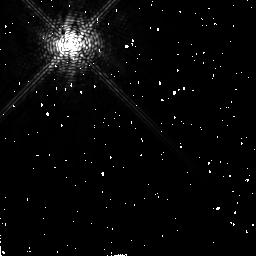
Target: HD10476
Instrument: NICMOS/NIC2
Filter: F171M
Exposure: 10 min
Observation ID: n4xj06030

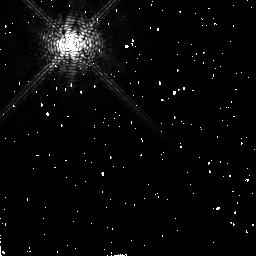
Target: HD18978
Instrument: NICMOS/NIC2
Filter: F171M
Exposure: 12 min
Observation ID: n4xj10020

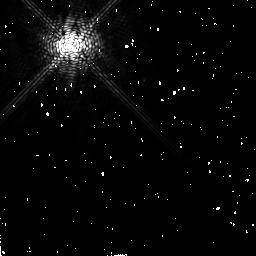
Target: HD27290
Instrument: NICMOS/NIC2
Filter: F171M
Exposure: 12 min
Observation ID: n4xj12020

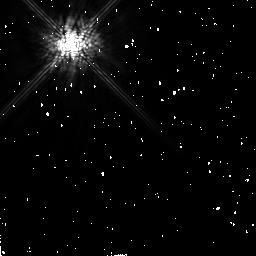
Target: HD87696
Instrument: NICMOS/NIC2
Filter: F165M
Exposure: 10 min
Observation ID: n4xj24020

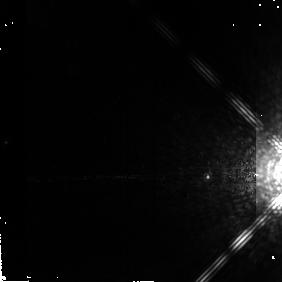
Target: GL229B
Instrument: NICMOS/NIC2
Filter: F204M
Exposure: 9 min
Observation ID: n4xj01050

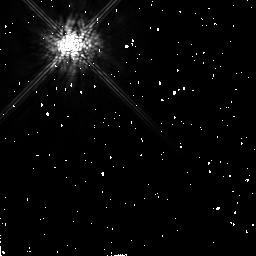
Target: HD128167
Instrument: NICMOS/NIC2
Filter: F165M
Exposure: 9 min
Observation ID: n4xj19010

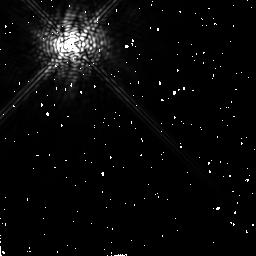
Target: HD10700
Instrument: NICMOS/NIC2
Filter: F207M
Exposure: 12 min
Observation ID: n4xj08040

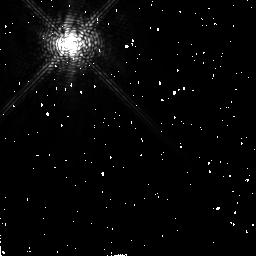
Target: HD39060
Instrument: NICMOS/NIC2
Filter: F171M
Exposure: 12 min
Observation ID: n4xj03020

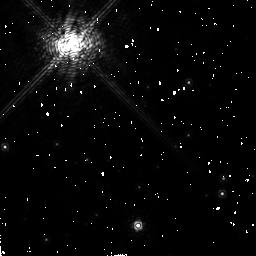
Target: HD155826
Instrument: NICMOS/NIC2
Filter: F180M
Exposure: 10 min
Observation ID: n4xj22040

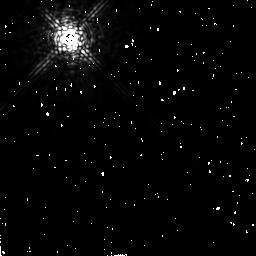
Target: HD38678
Instrument: NICMOS/NIC2
Filter: F207M
Exposure: 12 min
Observation ID: n4xj05040

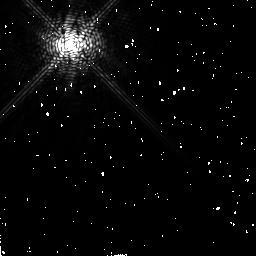
Target: HD68456
Instrument: NICMOS/NIC2
Filter: F180M
Exposure: 10 min
Observation ID: n4xj14040

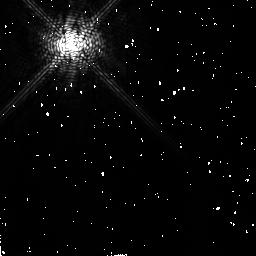
Target: HD218396
Instrument: NICMOS/NIC2
Filter: F171M
Exposure: 10 min
Observation ID: n4xj23030

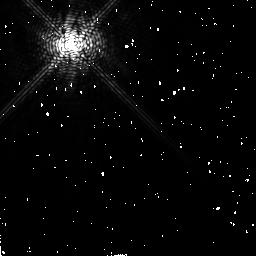
Target: HD48682
Instrument: NICMOS/NIC2
Filter: F180M
Exposure: 10 min
Observation ID: n4xj13040

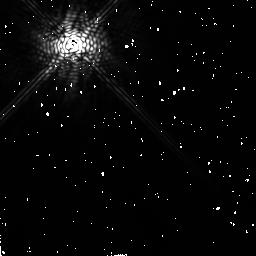
Target: HD102647
Instrument: NICMOS/NIC2
Filter: F207M
Exposure: 12 min
Observation ID: n4xj17040

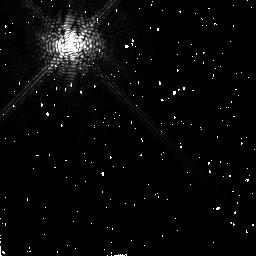
Target: HD84117
Instrument: NICMOS/NIC2
Filter: F180M
Exposure: 10 min
Observation ID: n4xj15040

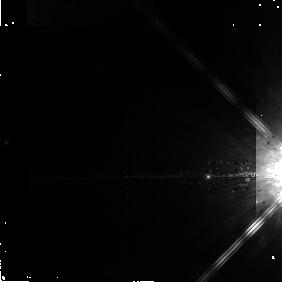
Target: GL229B
Instrument: NICMOS/NIC2
Filter: F165M
Exposure: 4 min
Observation ID: n4xj01040

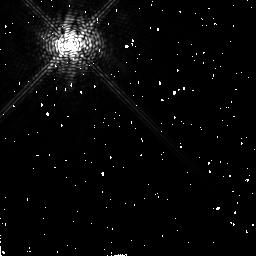
Target: HD10476
Instrument: NICMOS/NIC2
Filter: F180M
Exposure: 10 min
Observation ID: n4xj06040

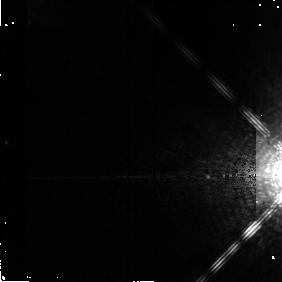
Target: GL229B
Instrument: NICMOS/NIC2
Filter: F171M
Exposure: 6 min
Observation ID: n4xj01030

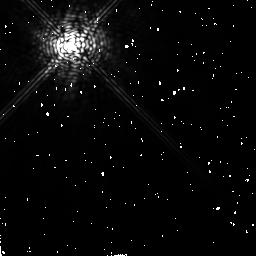
Target: HD128167
Instrument: NICMOS/NIC2
Filter: F207M
Exposure: 12 min
Observation ID: n4xj19040

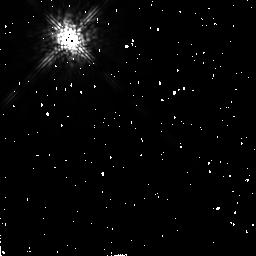
Target: HD38678
Instrument: NICMOS/NIC2
Filter: F165M
Exposure: 9 min
Observation ID: n4xj05010

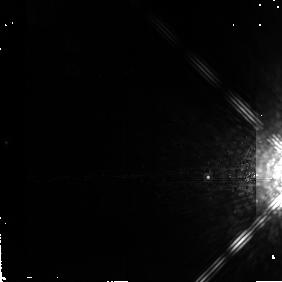
Target: GL229B
Instrument: NICMOS/NIC2
Filter: F207M
Exposure: 7 min
Observation ID: n4xj01010

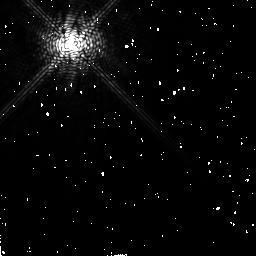
Target: HD87696
Instrument: NICMOS/NIC2
Filter: F180M
Exposure: 10 min
Observation ID: n4xj24040

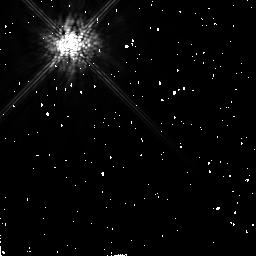
Target: HD10476
Instrument: NICMOS/NIC2
Filter: F165M
Exposure: 10 min
Observation ID: n4xj06020

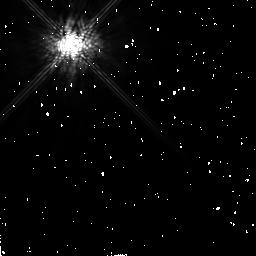
Target: HD39060
Instrument: NICMOS/NIC2
Filter: F165M
Exposure: 12 min
Observation ID: n4xj21010

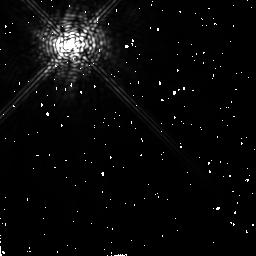
Target: HD18978
Instrument: NICMOS/NIC2
Filter: F207M
Exposure: 12 min
Observation ID: n4xj10040

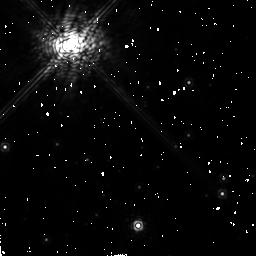
Target: HD155826
Instrument: NICMOS/NIC2
Filter: F207M
Exposure: 10 min
Observation ID: n4xj22050

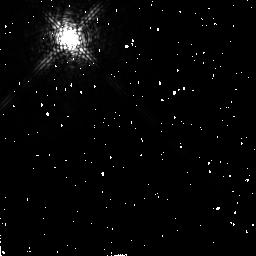
Target: HD38678
Instrument: NICMOS/NIC2
Filter: F180M
Exposure: 9 min
Observation ID: n4xj05030

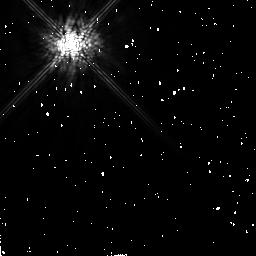
Target: HD48682
Instrument: NICMOS/NIC2
Filter: F165M
Exposure: 10 min
Observation ID: n4xj13020

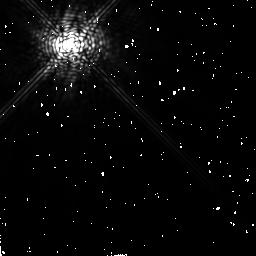
Target: HD10476
Instrument: NICMOS/NIC2
Filter: F207M
Exposure: 10 min
Observation ID: n4xj06050

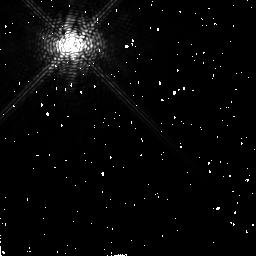
Target: HD39060
Instrument: NICMOS/NIC2
Filter: F180M
Exposure: 9 min
Observation ID: n4xj21030

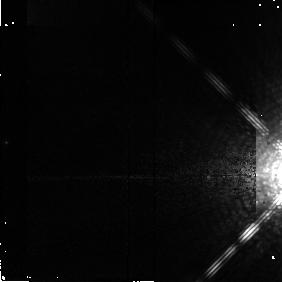
Target: GL229B
Instrument: NICMOS/NIC2
Filter: F180M
Exposure: 4 min
Observation ID: n4xj01020

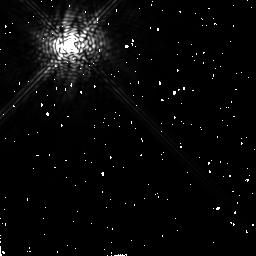
Target: HD84117
Instrument: NICMOS/NIC2
Filter: F207M
Exposure: 10 min
Observation ID: n4xj15050

A Search for Superplanets Embedded in Beta Pic&Vega-like Circumstellar Disks (PI: Rosenthal, Edward)

The discovery of a circumstellar disk orbiting Beta Pictoris as well as the discovery of other similar IR-excess Vega-like systems have provided compelling evidence that our solar system, or at least many of the processes which are thought to have created it, may be far from unique. These ~ 100-800 Myr disk systems are thought to harbor cometary and/or asteroidal planetesimals which replenish the disk material through collision processes -- under ordinary physical conditions these disks otherwise would not survive. These disks very well may represent a precursor to or a contemporary stage of planetary formation. While some tantalizing indirect evidence for the existence of at least one planet in the Beta Pic disk has recently been presented, no planetary-class objects have yet been directly imaged in a circumstellar disk. Here we propose to use HST/NICMOS with a unique observing concept in an attempt to resolve embedded superplanets for a modest-sized sample of disk systems. Direct imaging of even one such superplanet would be an important discovery for HST and could provide the first direct evidence for an evolutionary link between these disk systems and planet formation.